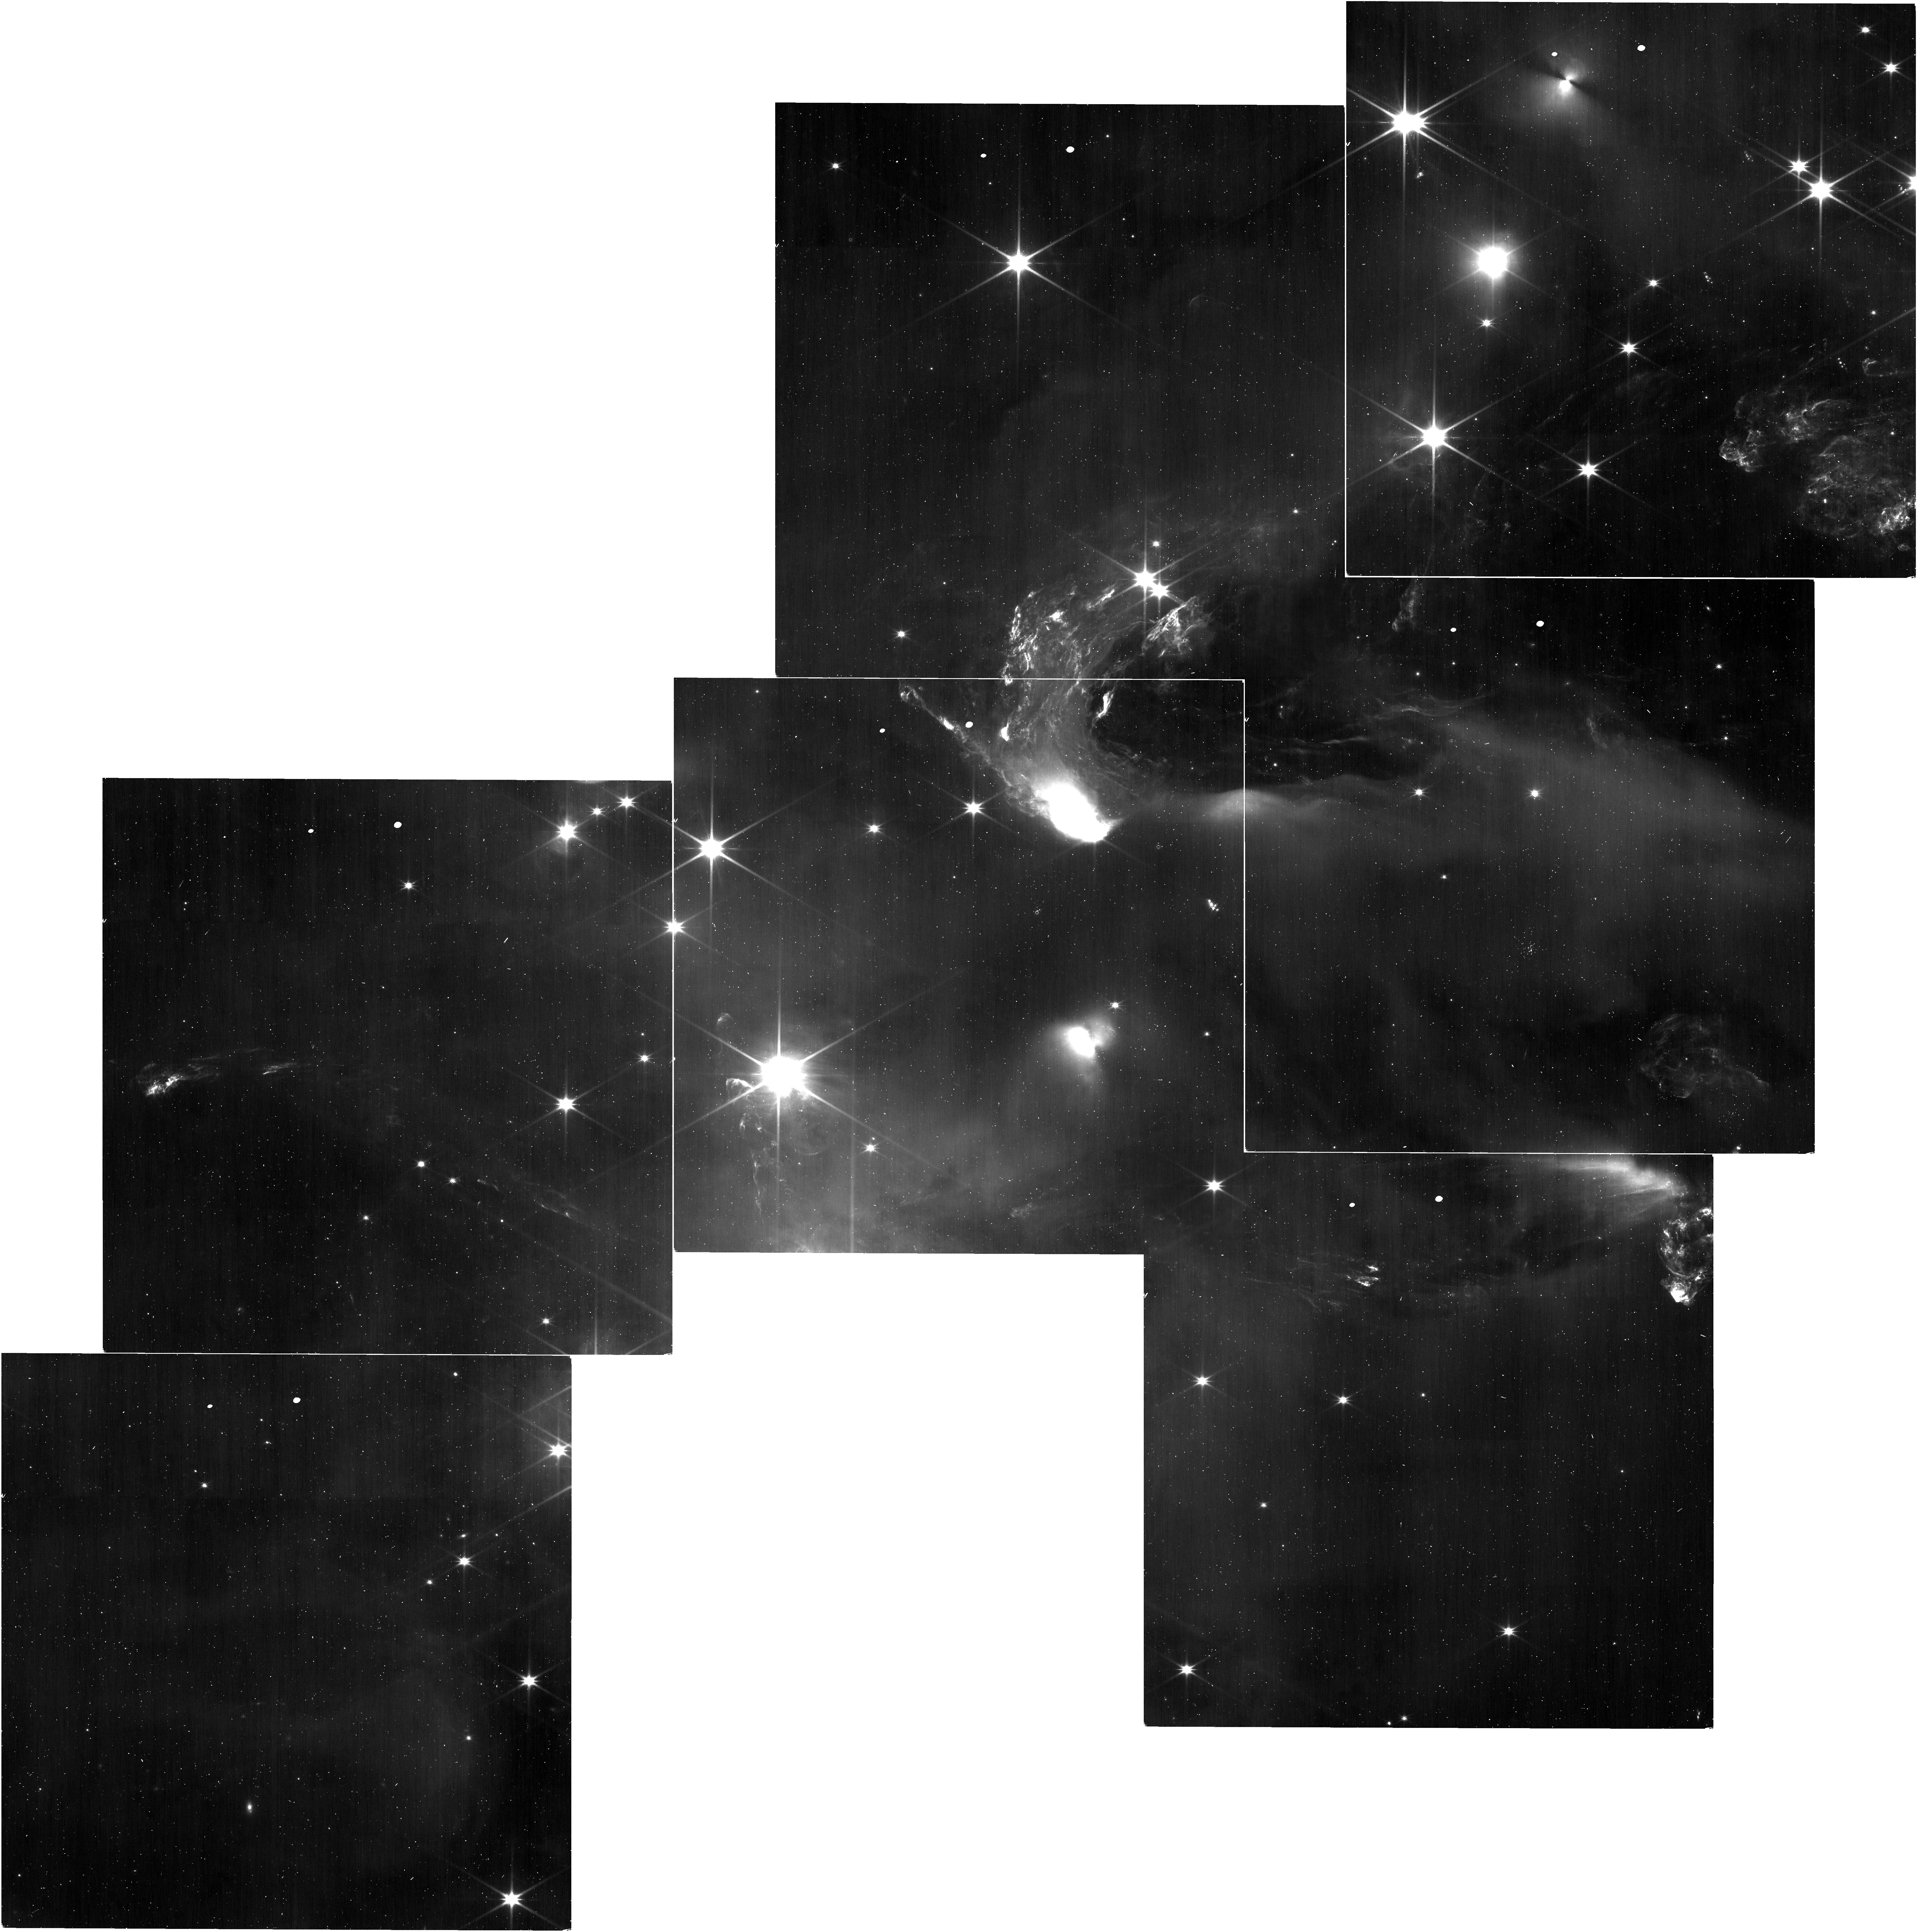
Target: NGC-1333
Instrument: NIRISS
Filter: CLEAR+F200W
Exposure: 25 min
Observation ID: jw01202-o001_t001_niriss_clear-f200w

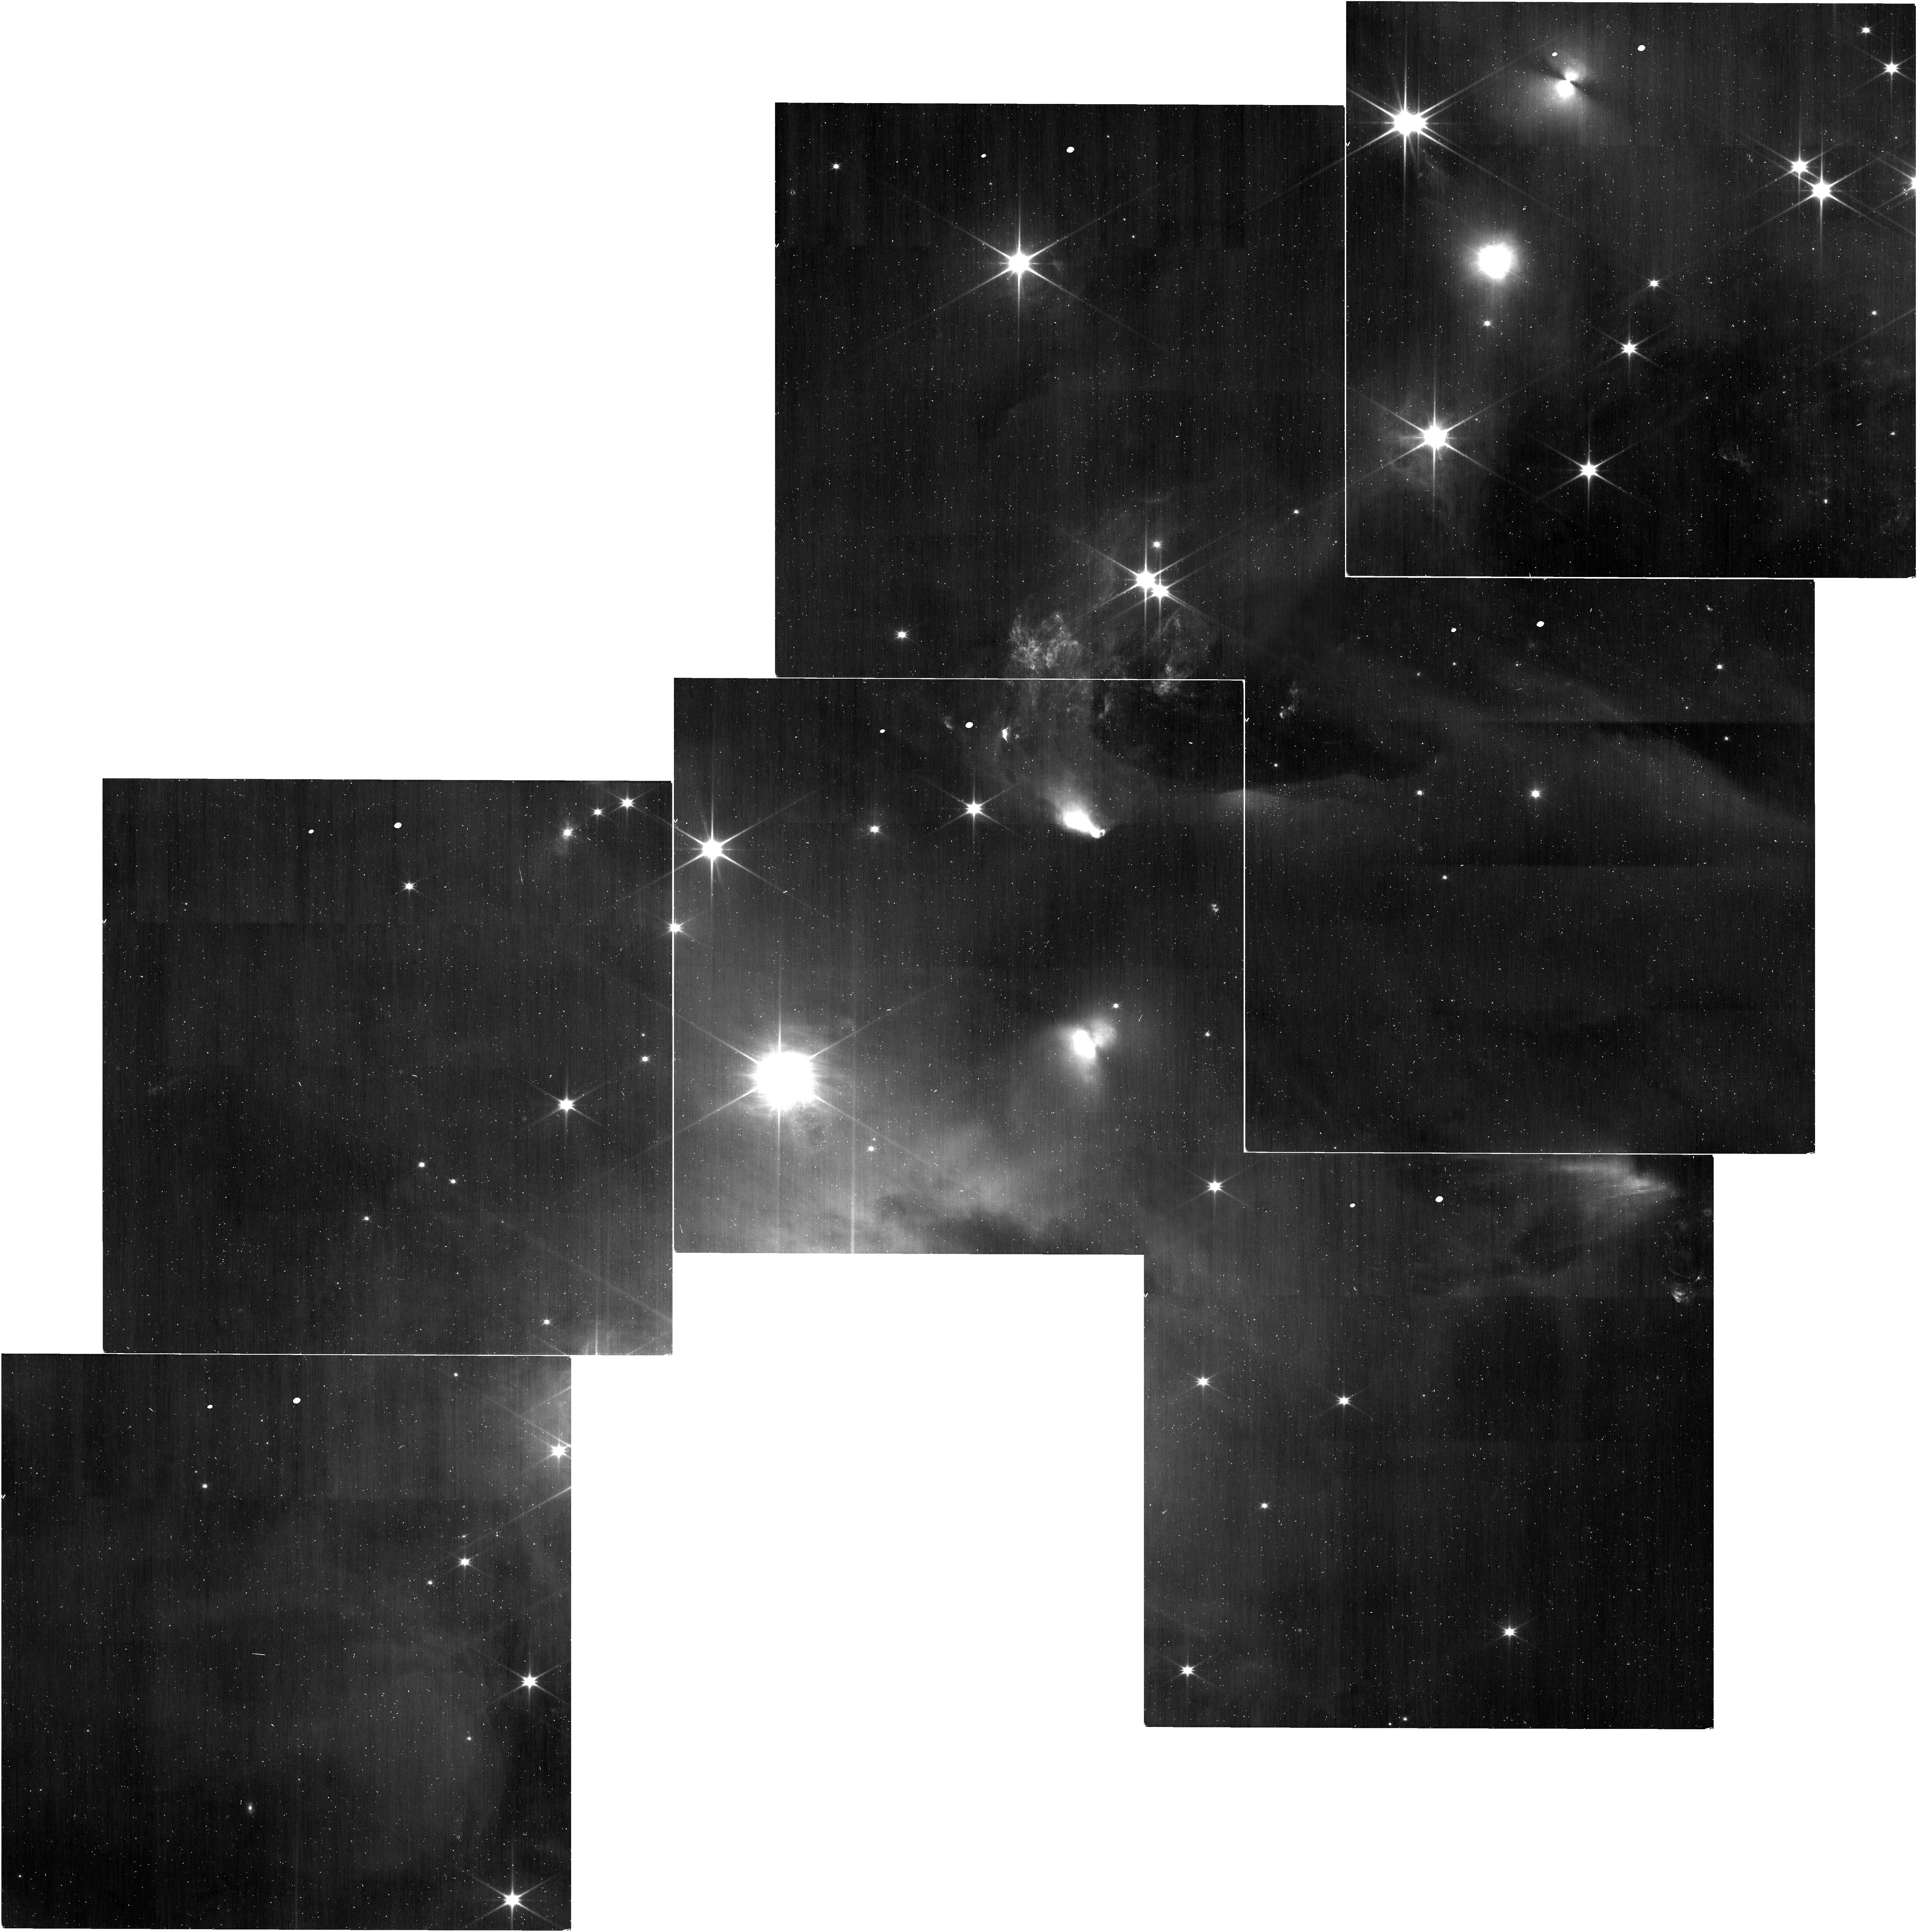
Target: NGC-1333
Instrument: NIRISS
Filter: CLEAR+F150W
Exposure: 25 min
Observation ID: jw01202-o001_t001_niriss_clear-f150w

The NIRISS Survey for Young Brown Dwarfs and Rogue Planets (PI: Scholz, Aleks)

How far down in mass the stellar initial mass function (IMF) extends is a fundamental, unresolved question in astrophysics. The shape of the IMF at the lowest masses will not only establish the boundary between objects that form `like stars' and those that form `like planets', but also distinguish among competing theoretical models for the origin of brown dwarfs. Thanks to extensive surveys by us and others, the IMF is now reasonably well characterised in several nearby star-forming regions down to about 10 Jupiter masses, but not below. While these surveys suggest that free-floating planetary-mass objects are relatively scarce, recent microlensing studies claim they may be twice as common as stars. The stark contrast between the two results could be reconciled if there is a large population of hitherto undetected 1-5 Jupiter mass objects in star forming regions, possibly formed in protostellar disks and subsequently ejected. Here we propose to use NIRISS in the WFSS mode to survey a nearby young cluster to unprecedented depth, in order to (1) establish firmly the shape of the IMF below the Deuterium-burning limit, (2) investigate the fragmentation limit for `star-like' formation, and (3) quantify the population of isolated planetary-mass objects. Our proposed observations of NGC 1333 will not only identify and confirm objects down to 1-2 Jupiter masses, but also provide a first estimate of their temperature, and thus mass. Follow-up high-resolution spectroscopy with NIRSpec could improve Teff/mass estimates, derive C/O ratios to trace the formation mechanism, look for accretion features, and test atmosphere models, while follow-up MIRI photometry would look for disk emission.